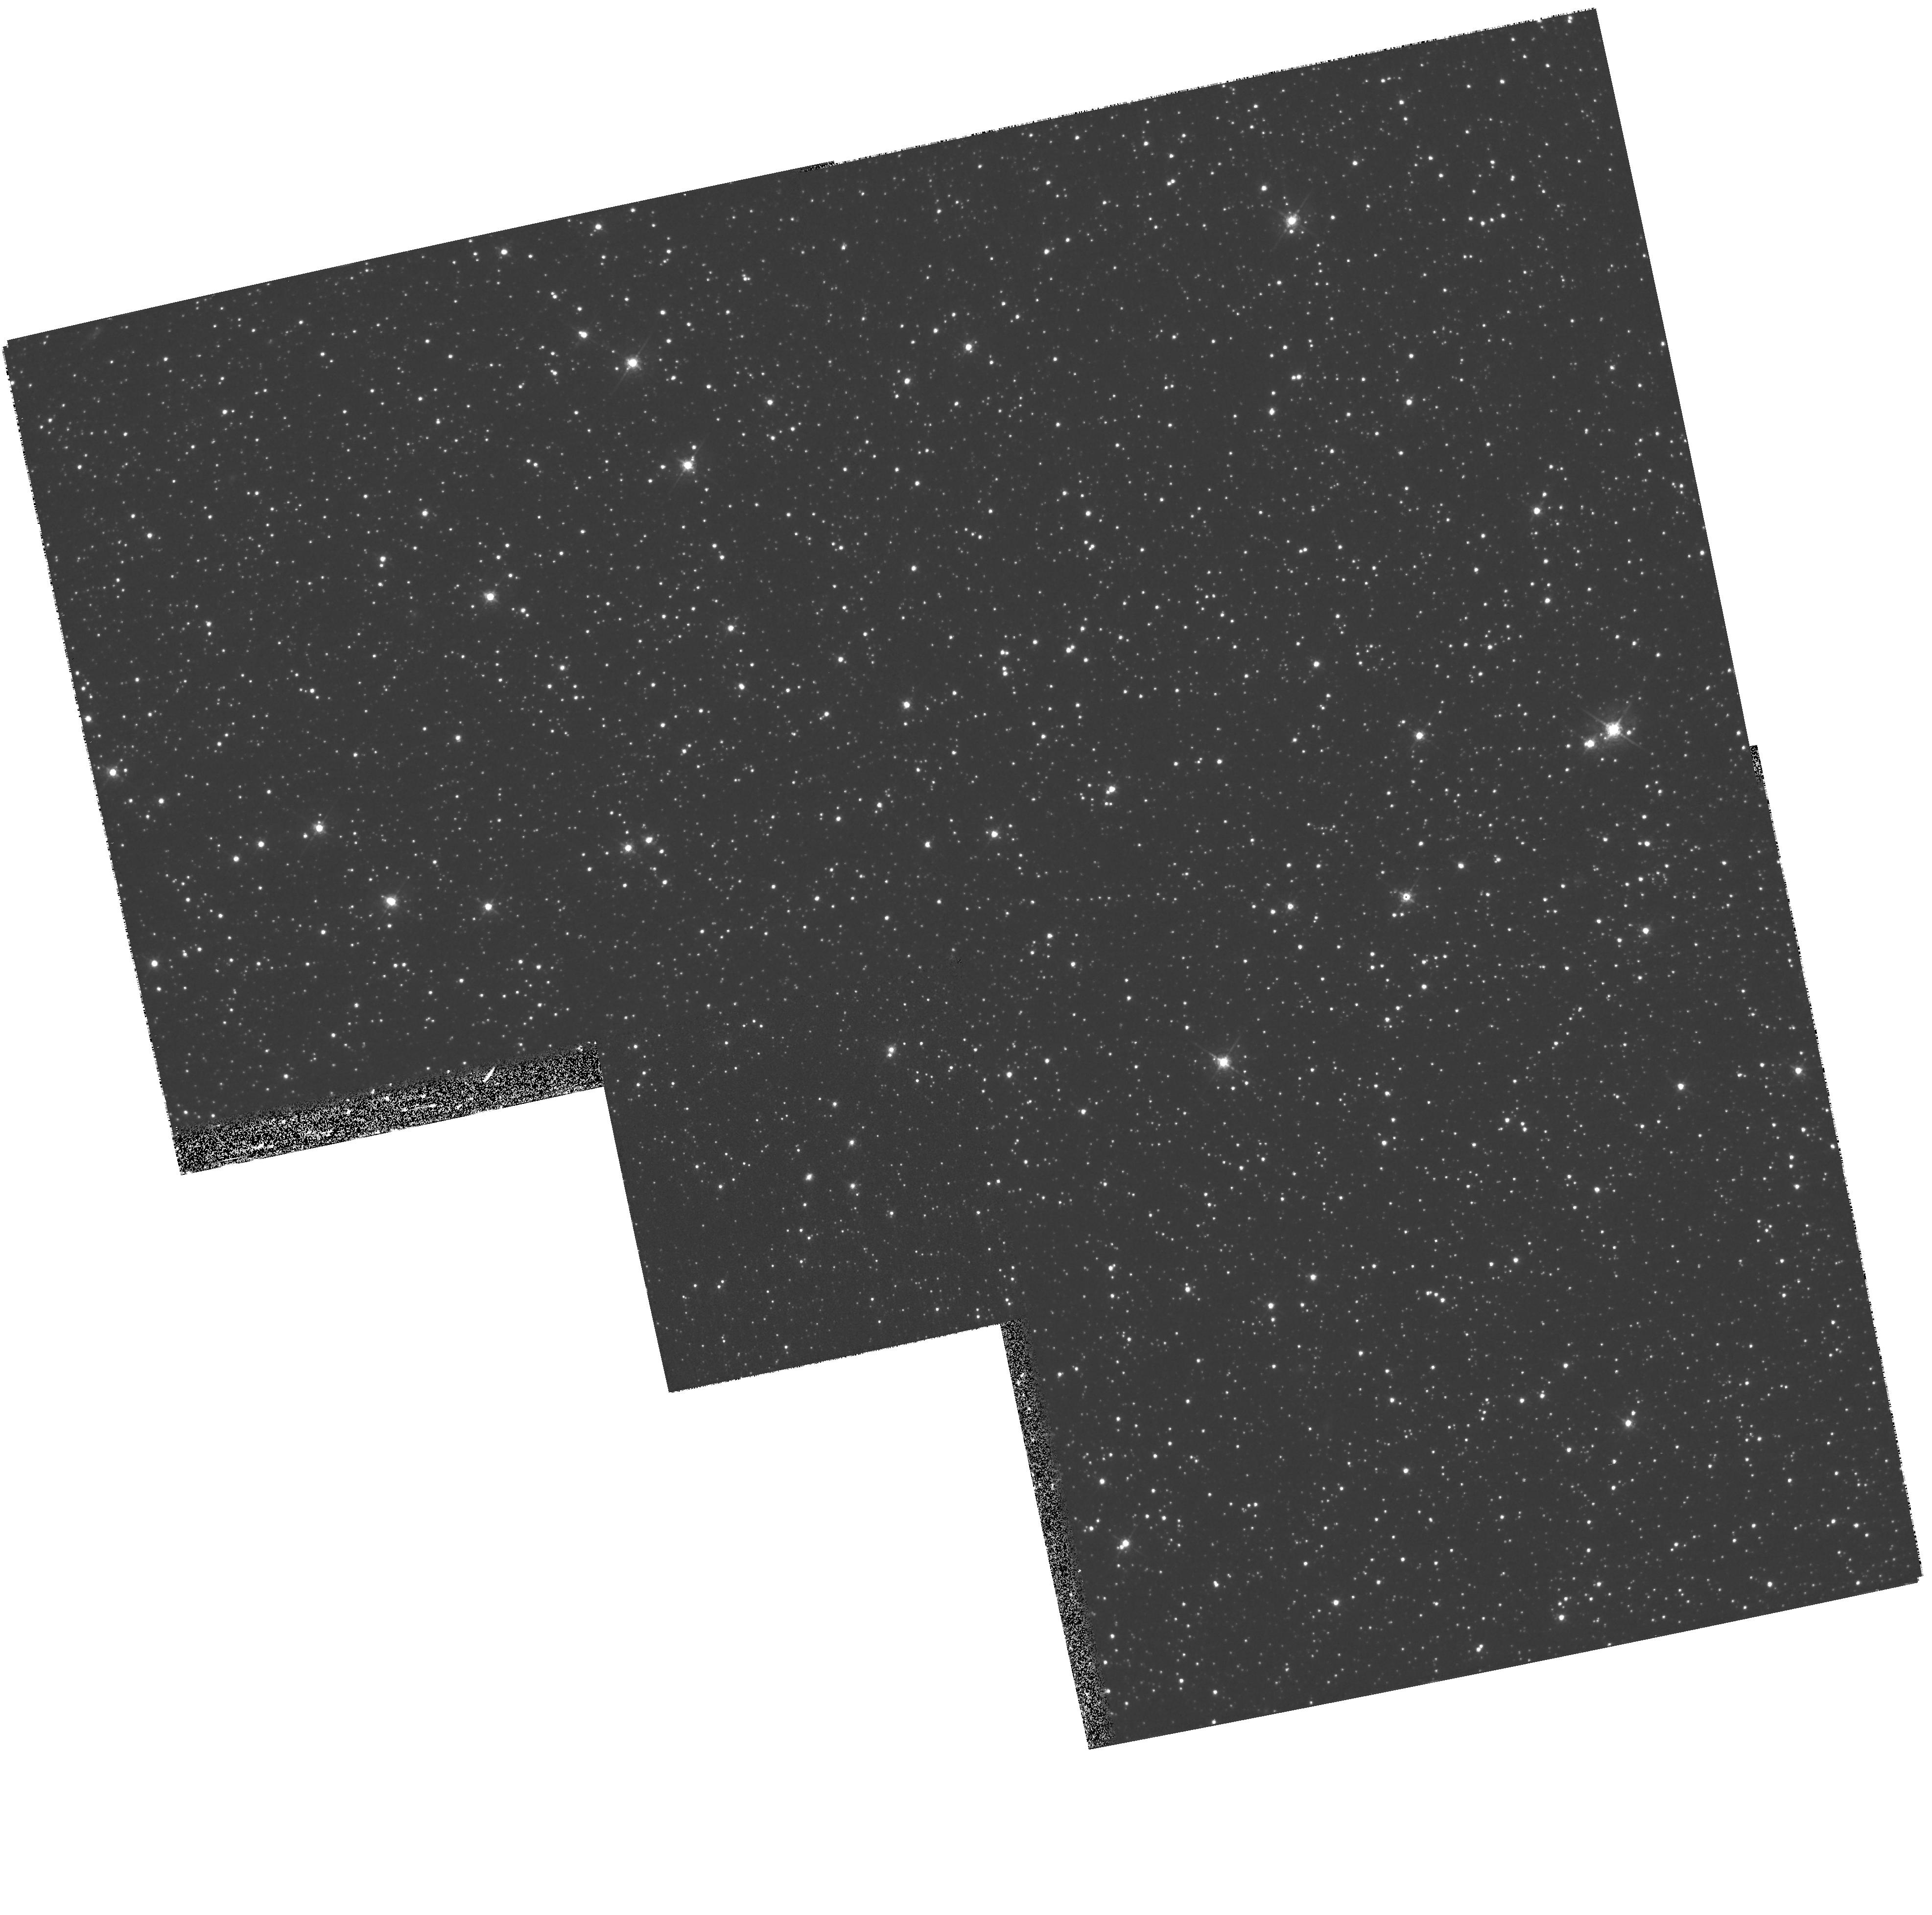
Target: LMC-SMP-42. Instrument: WFPC2/PC. Filter: F547M. Exposure: 27 min. Observation ID: hst_8702_13_wfpc2_pc_f547m_u64b13

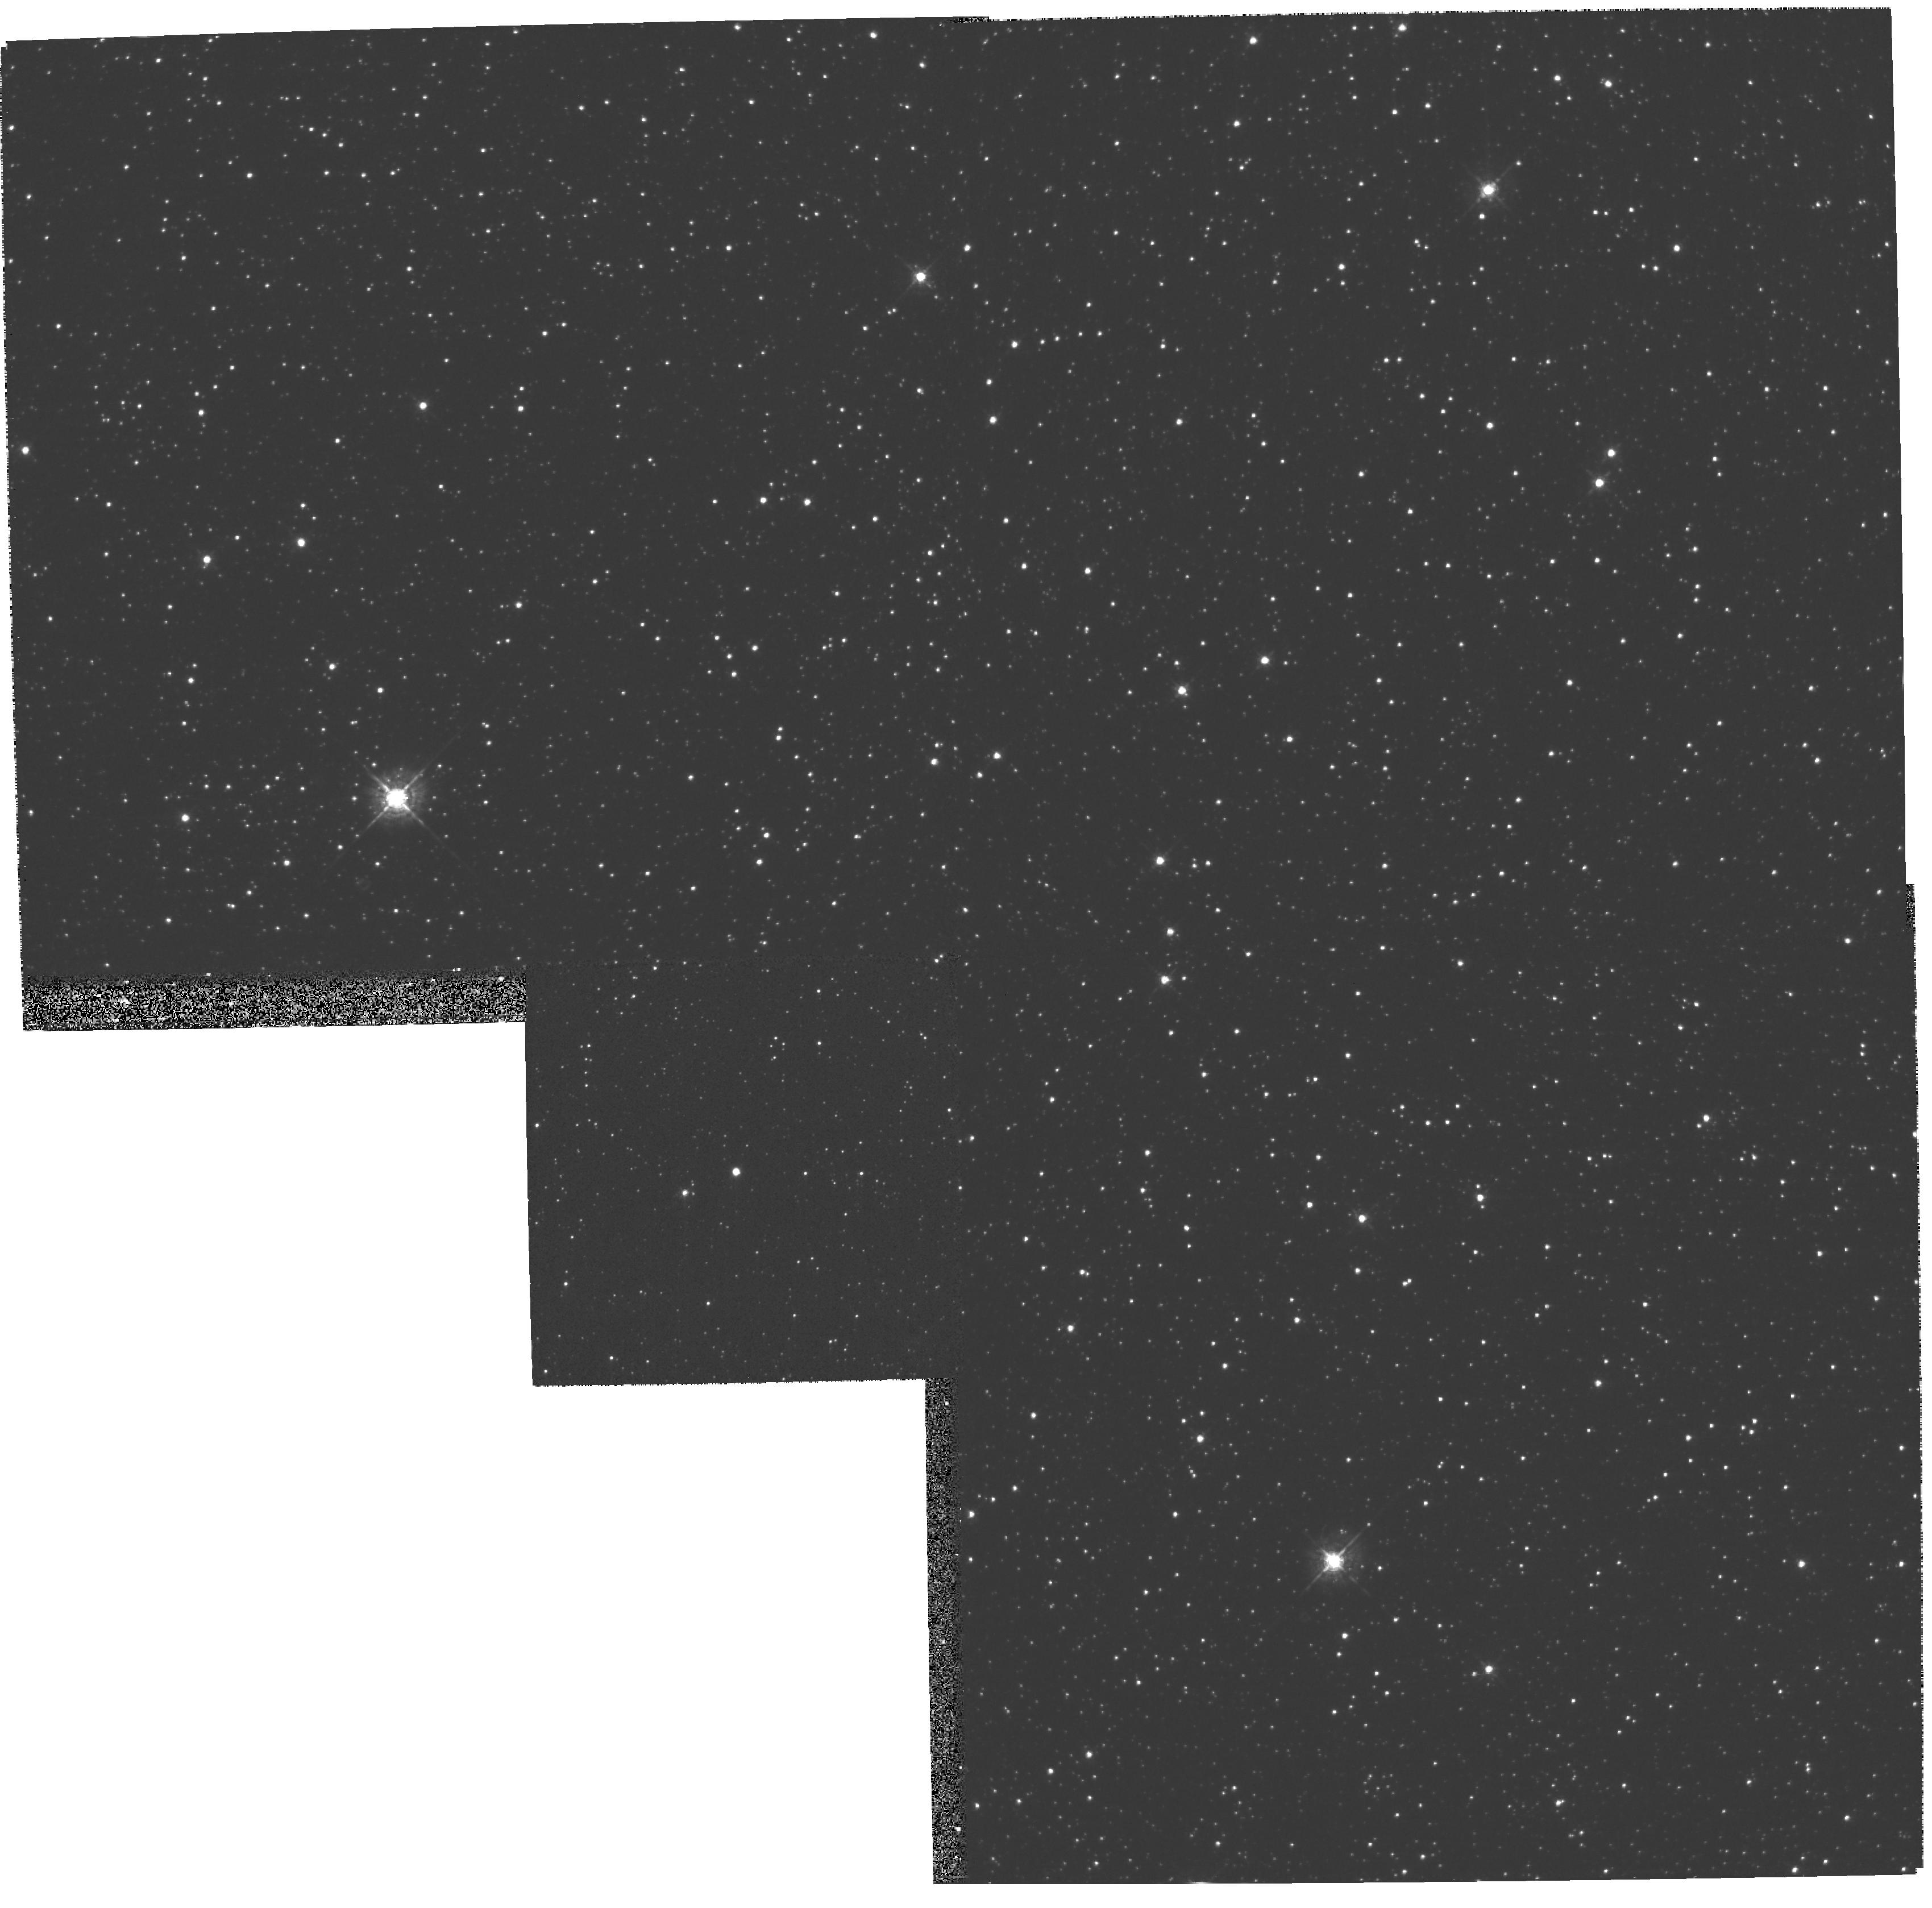
Target: LMC-SMP-63. Instrument: WFPC2/PC. Filter: F547M. Exposure: 13 min. Observation ID: hst_8702_18_wfpc2_pc_f547m_u64b18

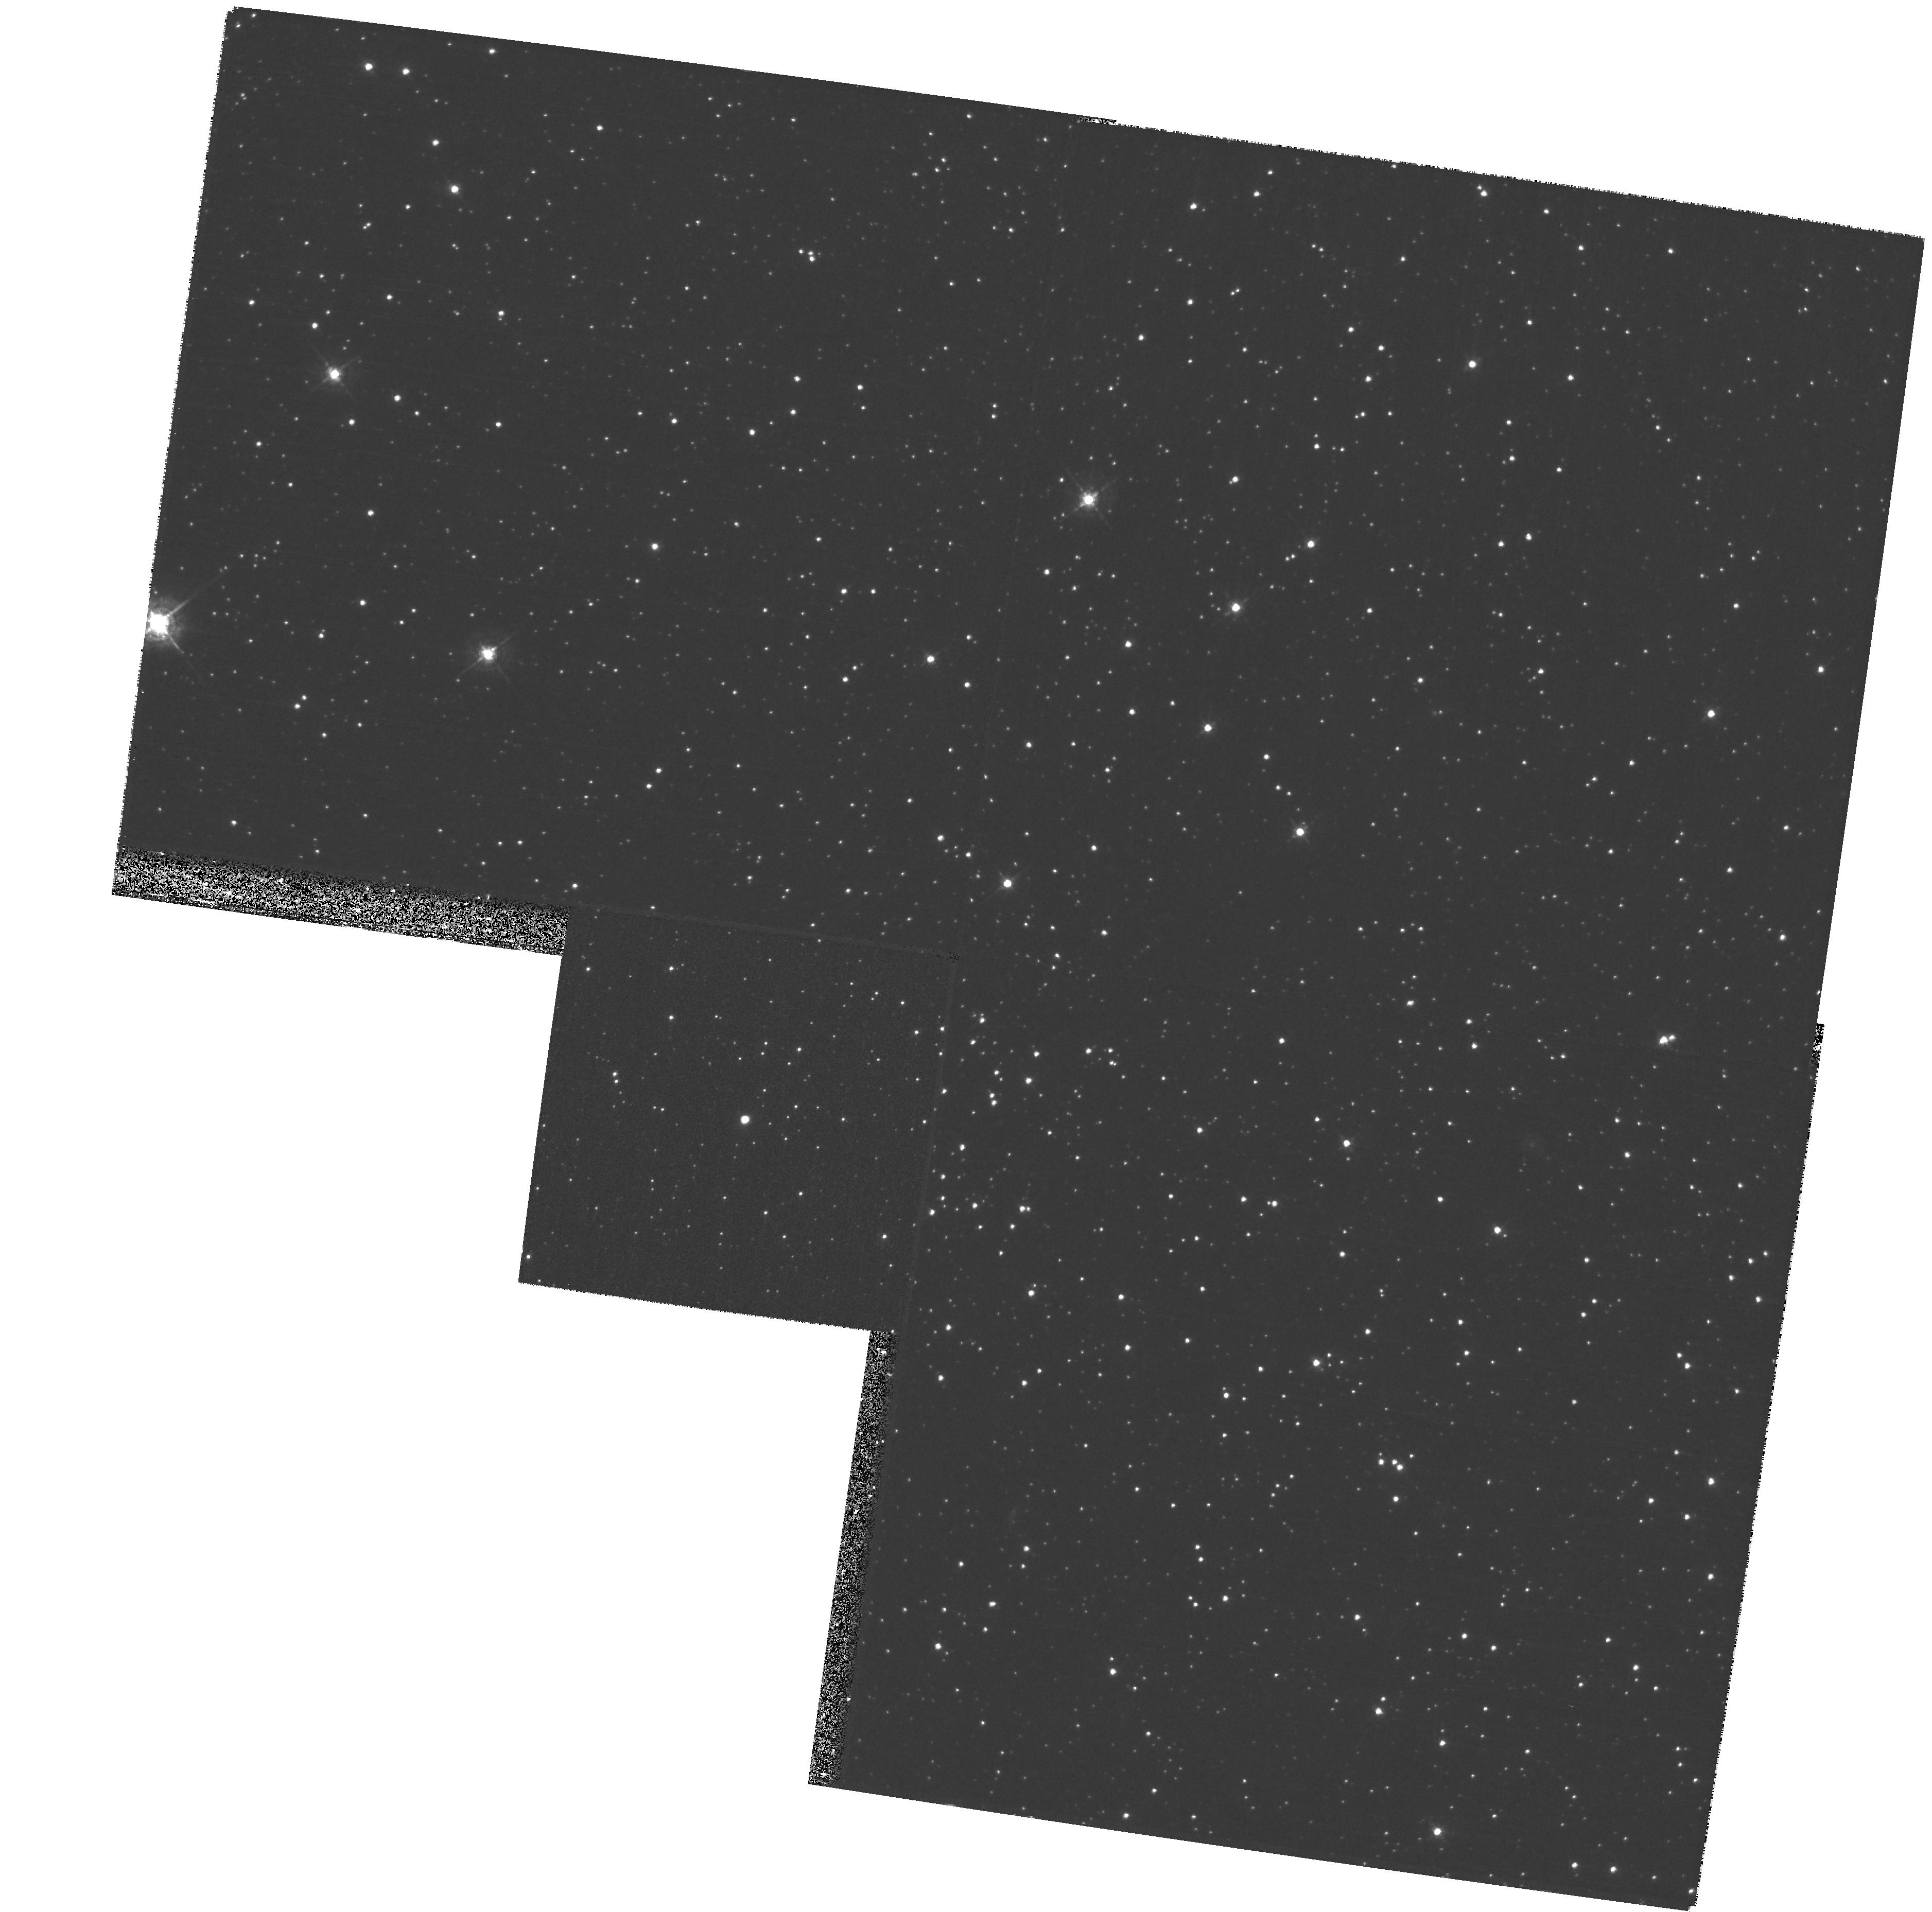
Target: LMC-SMP-50. Instrument: WFPC2/PC. Filter: F547M. Exposure: 27 min. Observation ID: hst_8702_14_wfpc2_pc_f547m_u64b14

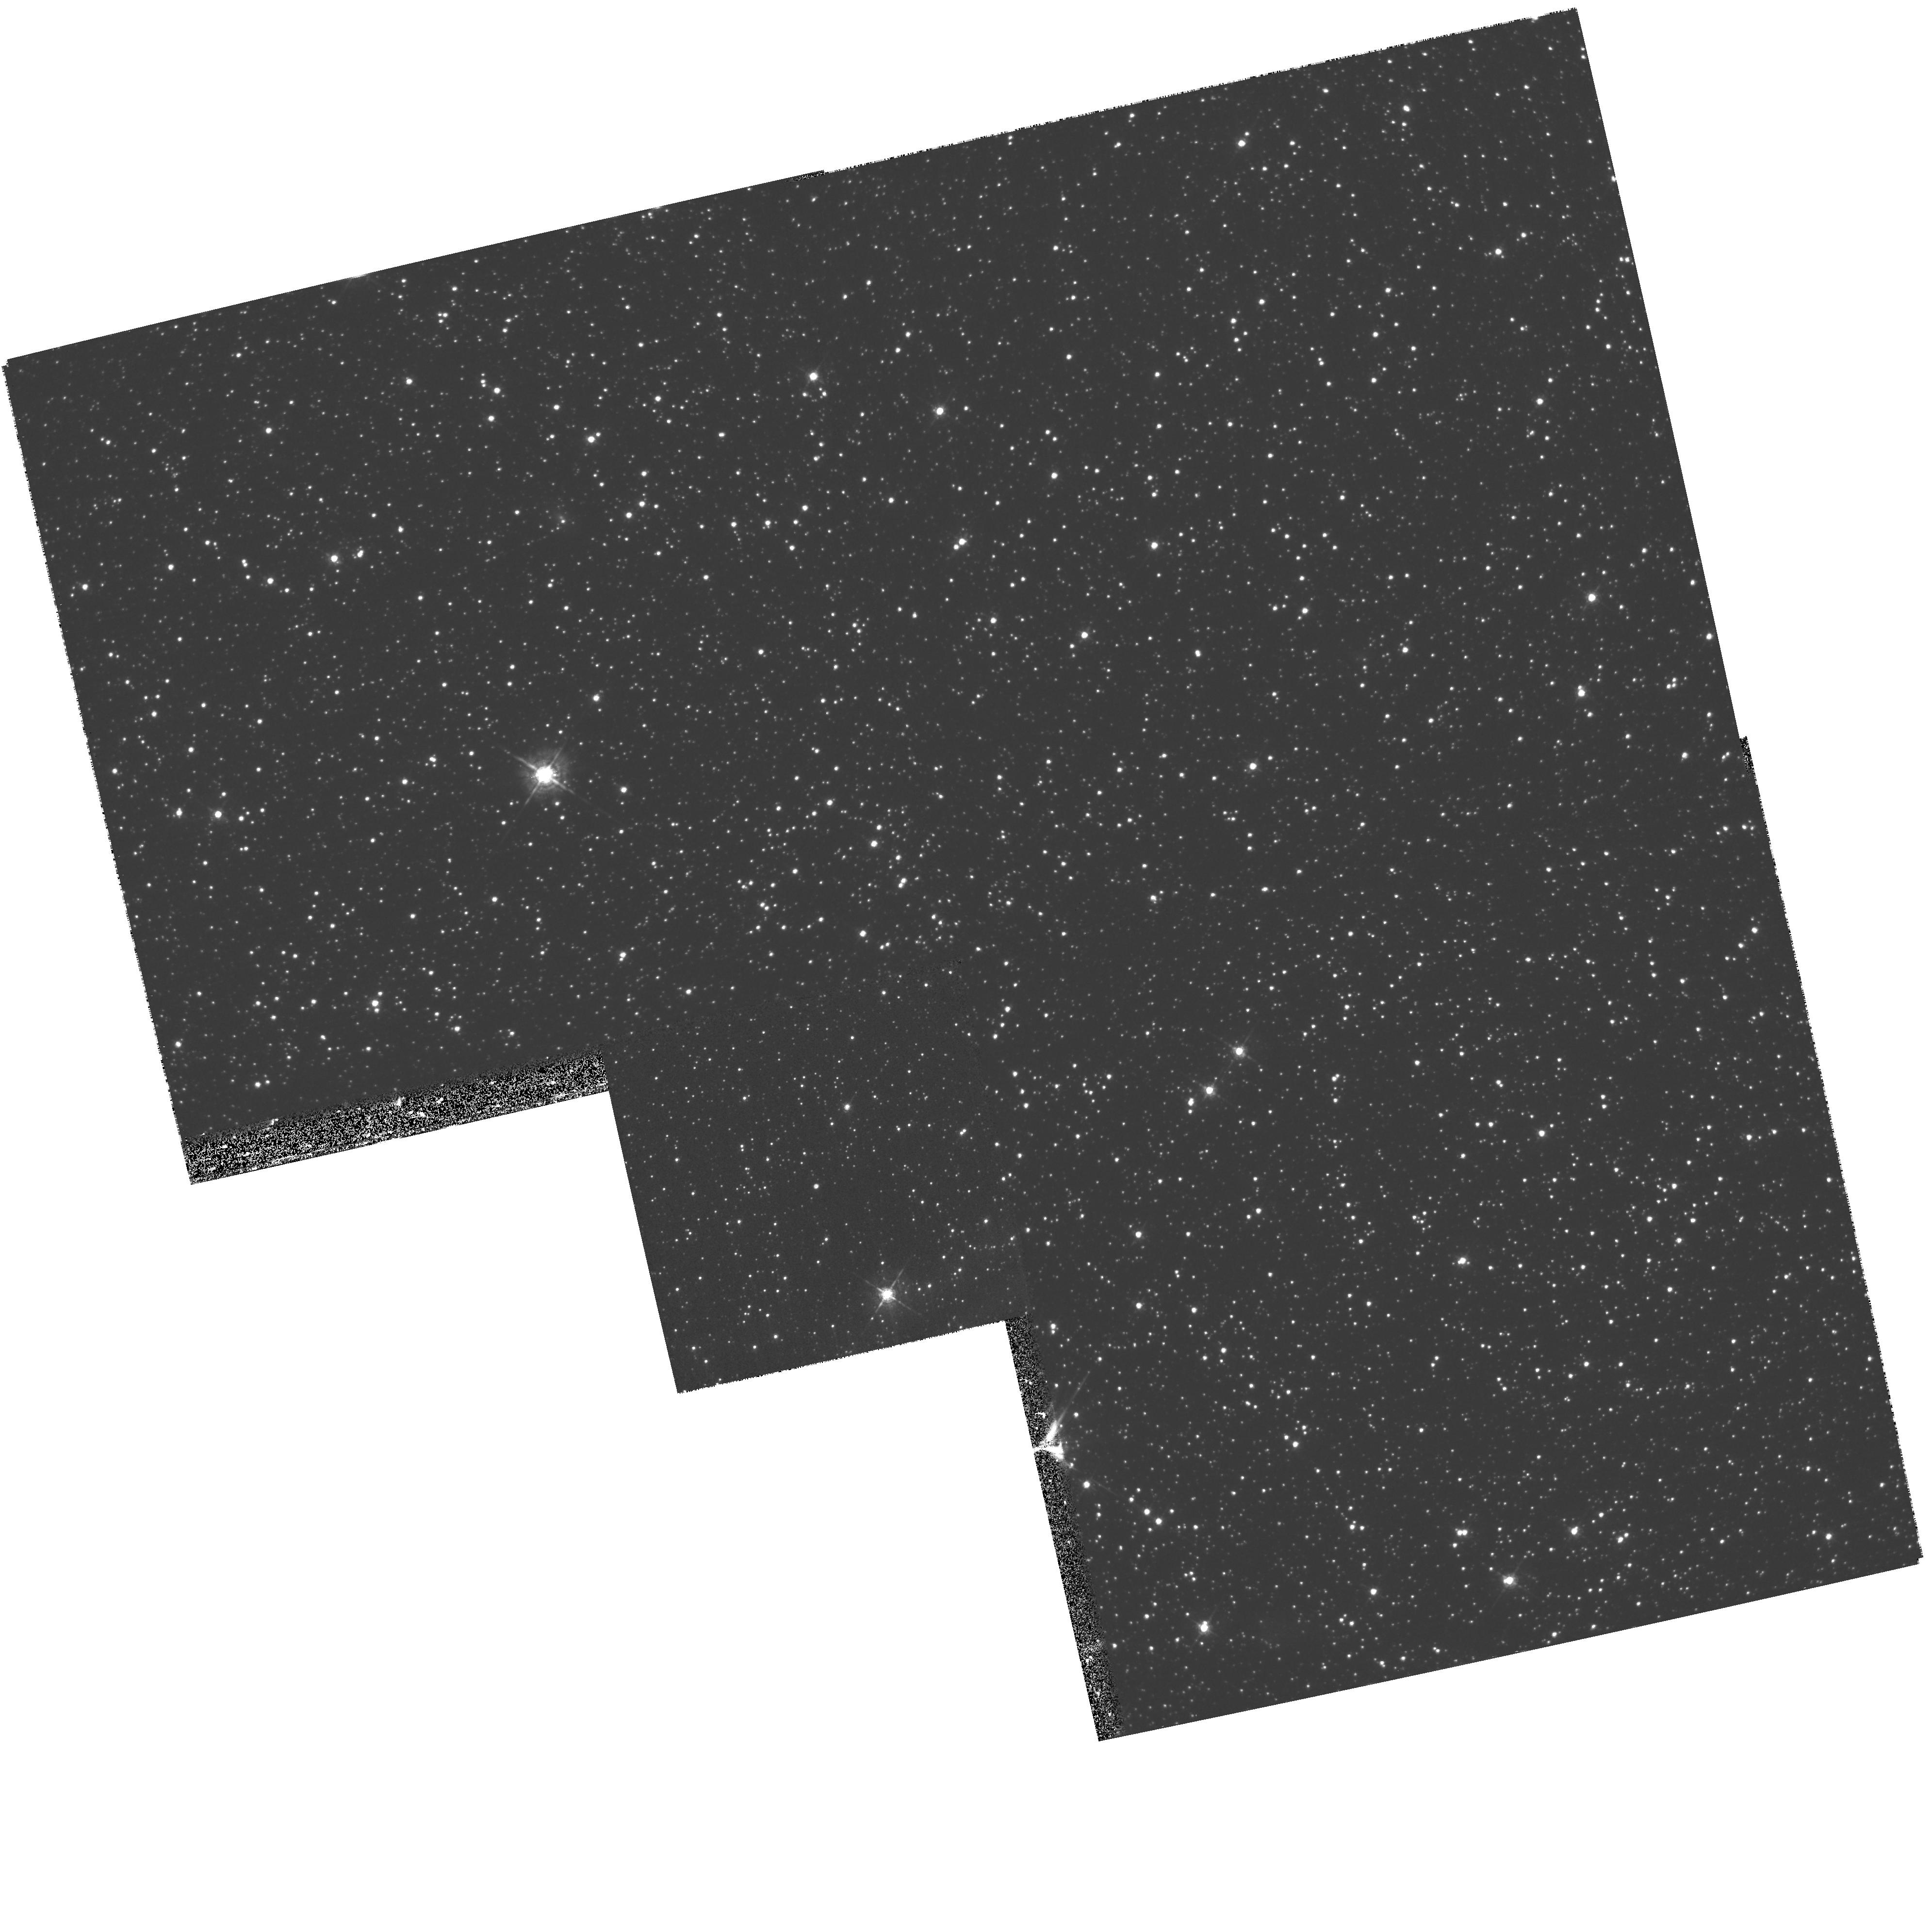
Target: LMC-SMP-46. Instrument: WFPC2/PC. Filter: F547M. Exposure: 27 min. Observation ID: hst_8702_05_wfpc2_pc_f547m_u64b05

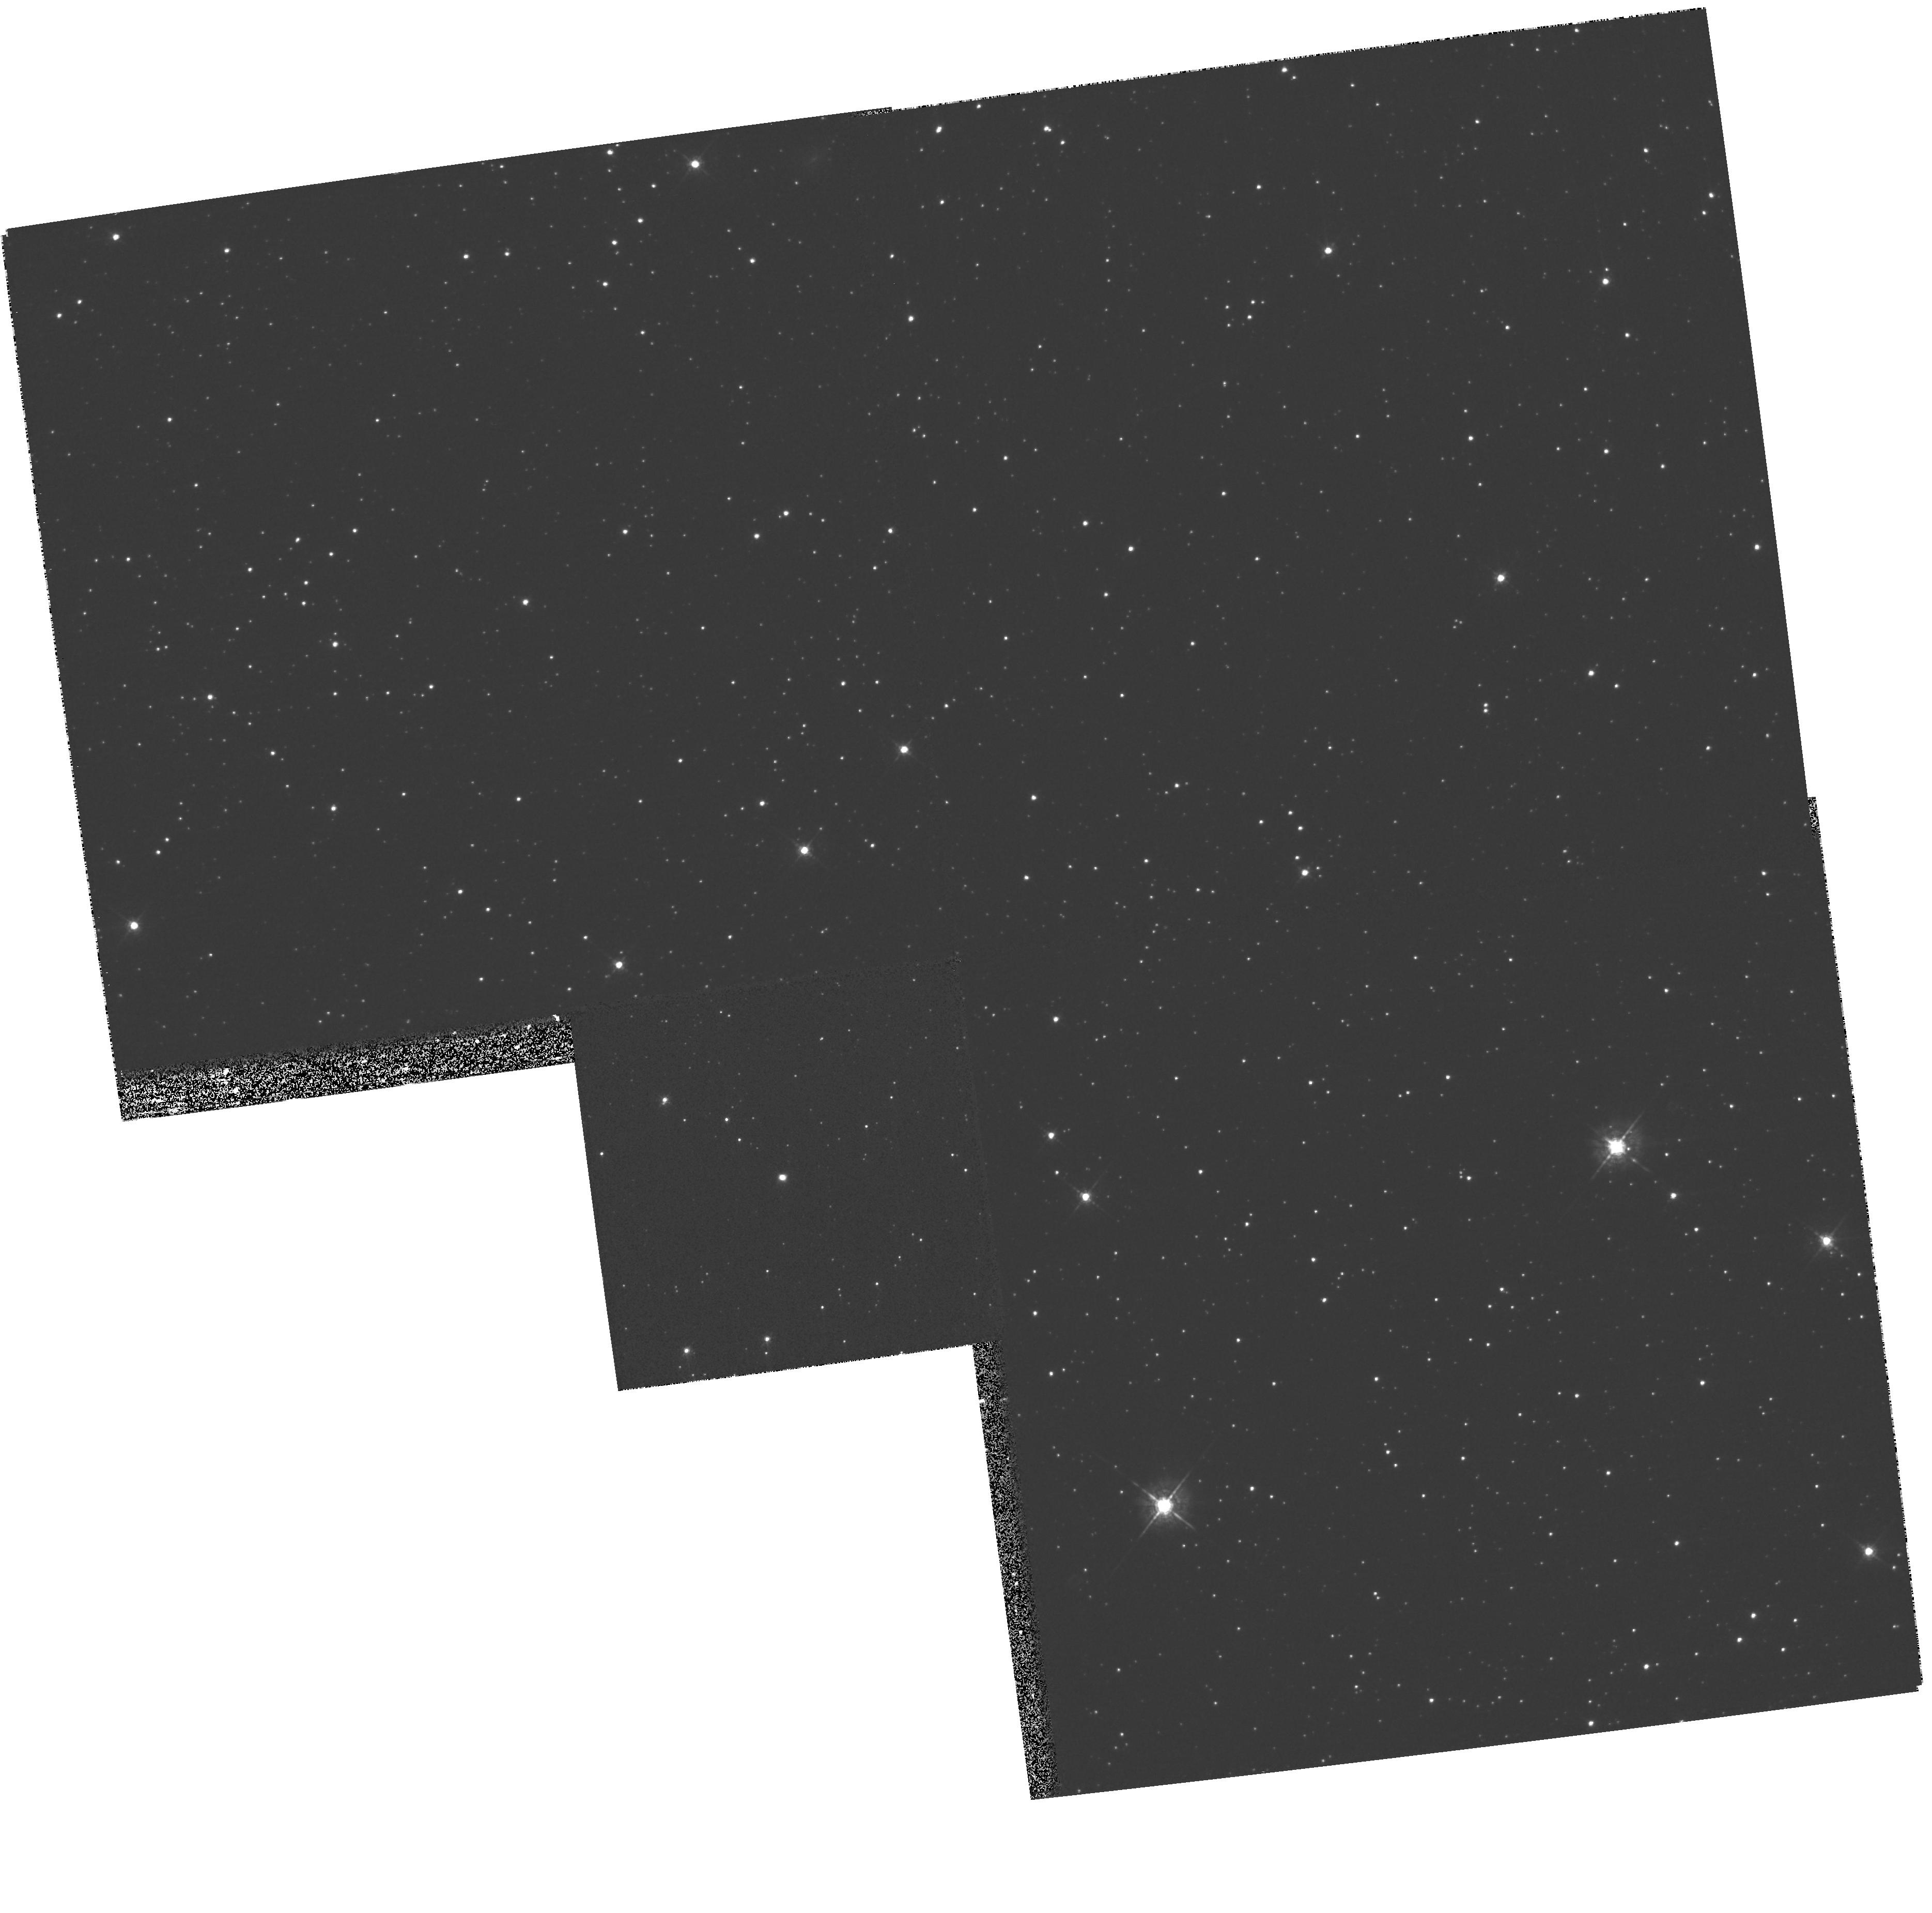
Target: LMC-SMP-53. Instrument: WFPC2/PC. Filter: F547M. Exposure: 13 min. Observation ID: hst_8702_06_wfpc2_pc_f547m_u64b06

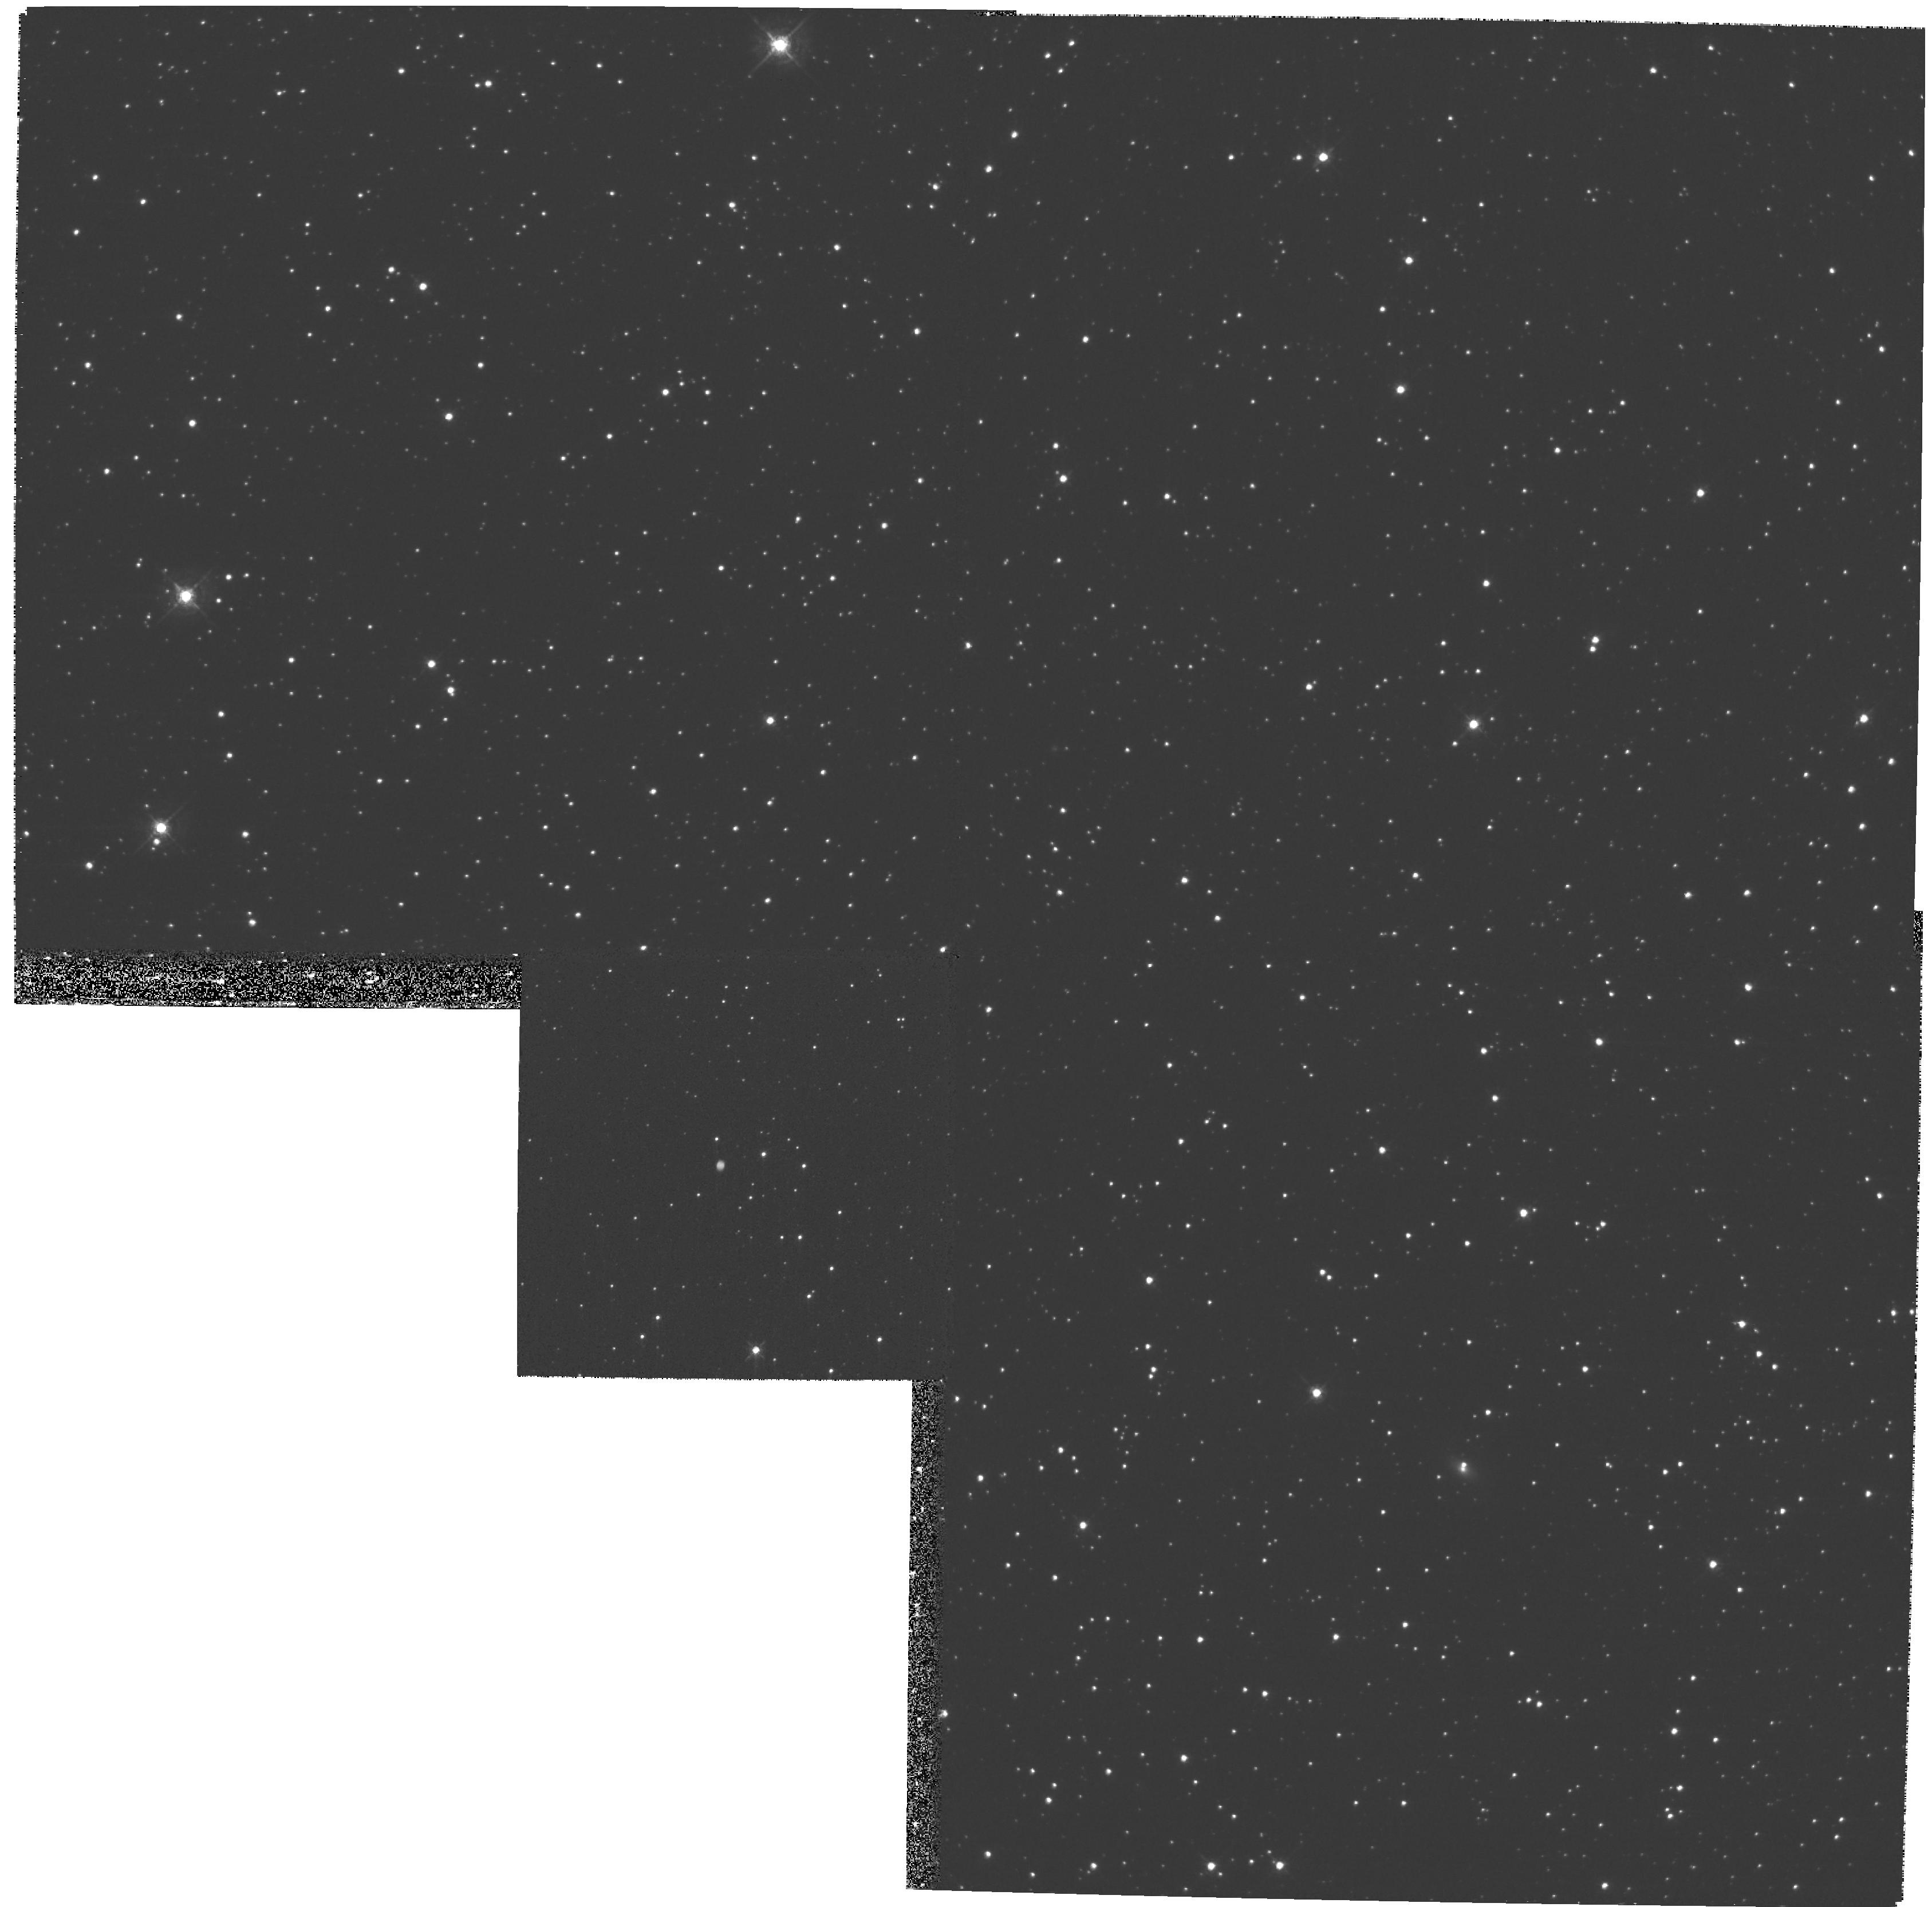
Target: LMC-SMP-9. Instrument: WFPC2/PC. Filter: F547M. Exposure: 27 min. Observation ID: hst_8702_01_wfpc2_pc_f547m_u64b01

The Most Elusive Nuclei of LMC Planetary Nebulae (PI: Shaw, Richard)

We propose to carry out a SNAPSHOT survey of the faintest nuclei of planetary nebulae (PNe) in the LMC. This program will be a crucial follow-on to a Cycle 8 SNAPSHOT of LMC PNe; here we plan to observe the faintest or most obscured nuclei to determine their evolutionary state to an accuracy not possible in the Galaxy. These faintest central stars are predicted to be among the most massive nuclei, and owing to the typically advanced age of the surrounding nebulae, are the most sensitive discriminants for validating the post-AGB evolution timescales predicted by theory. The key to calibrating the evolutionary timescales is to relate them to the nebular dynamical (expansion) timescale. By studying the parallel evolution of nebula and star it will be possible to gain a firm understanding of the complex interplay between the progenitor mass, and the post-AGB evolution of the nebula and the central star.